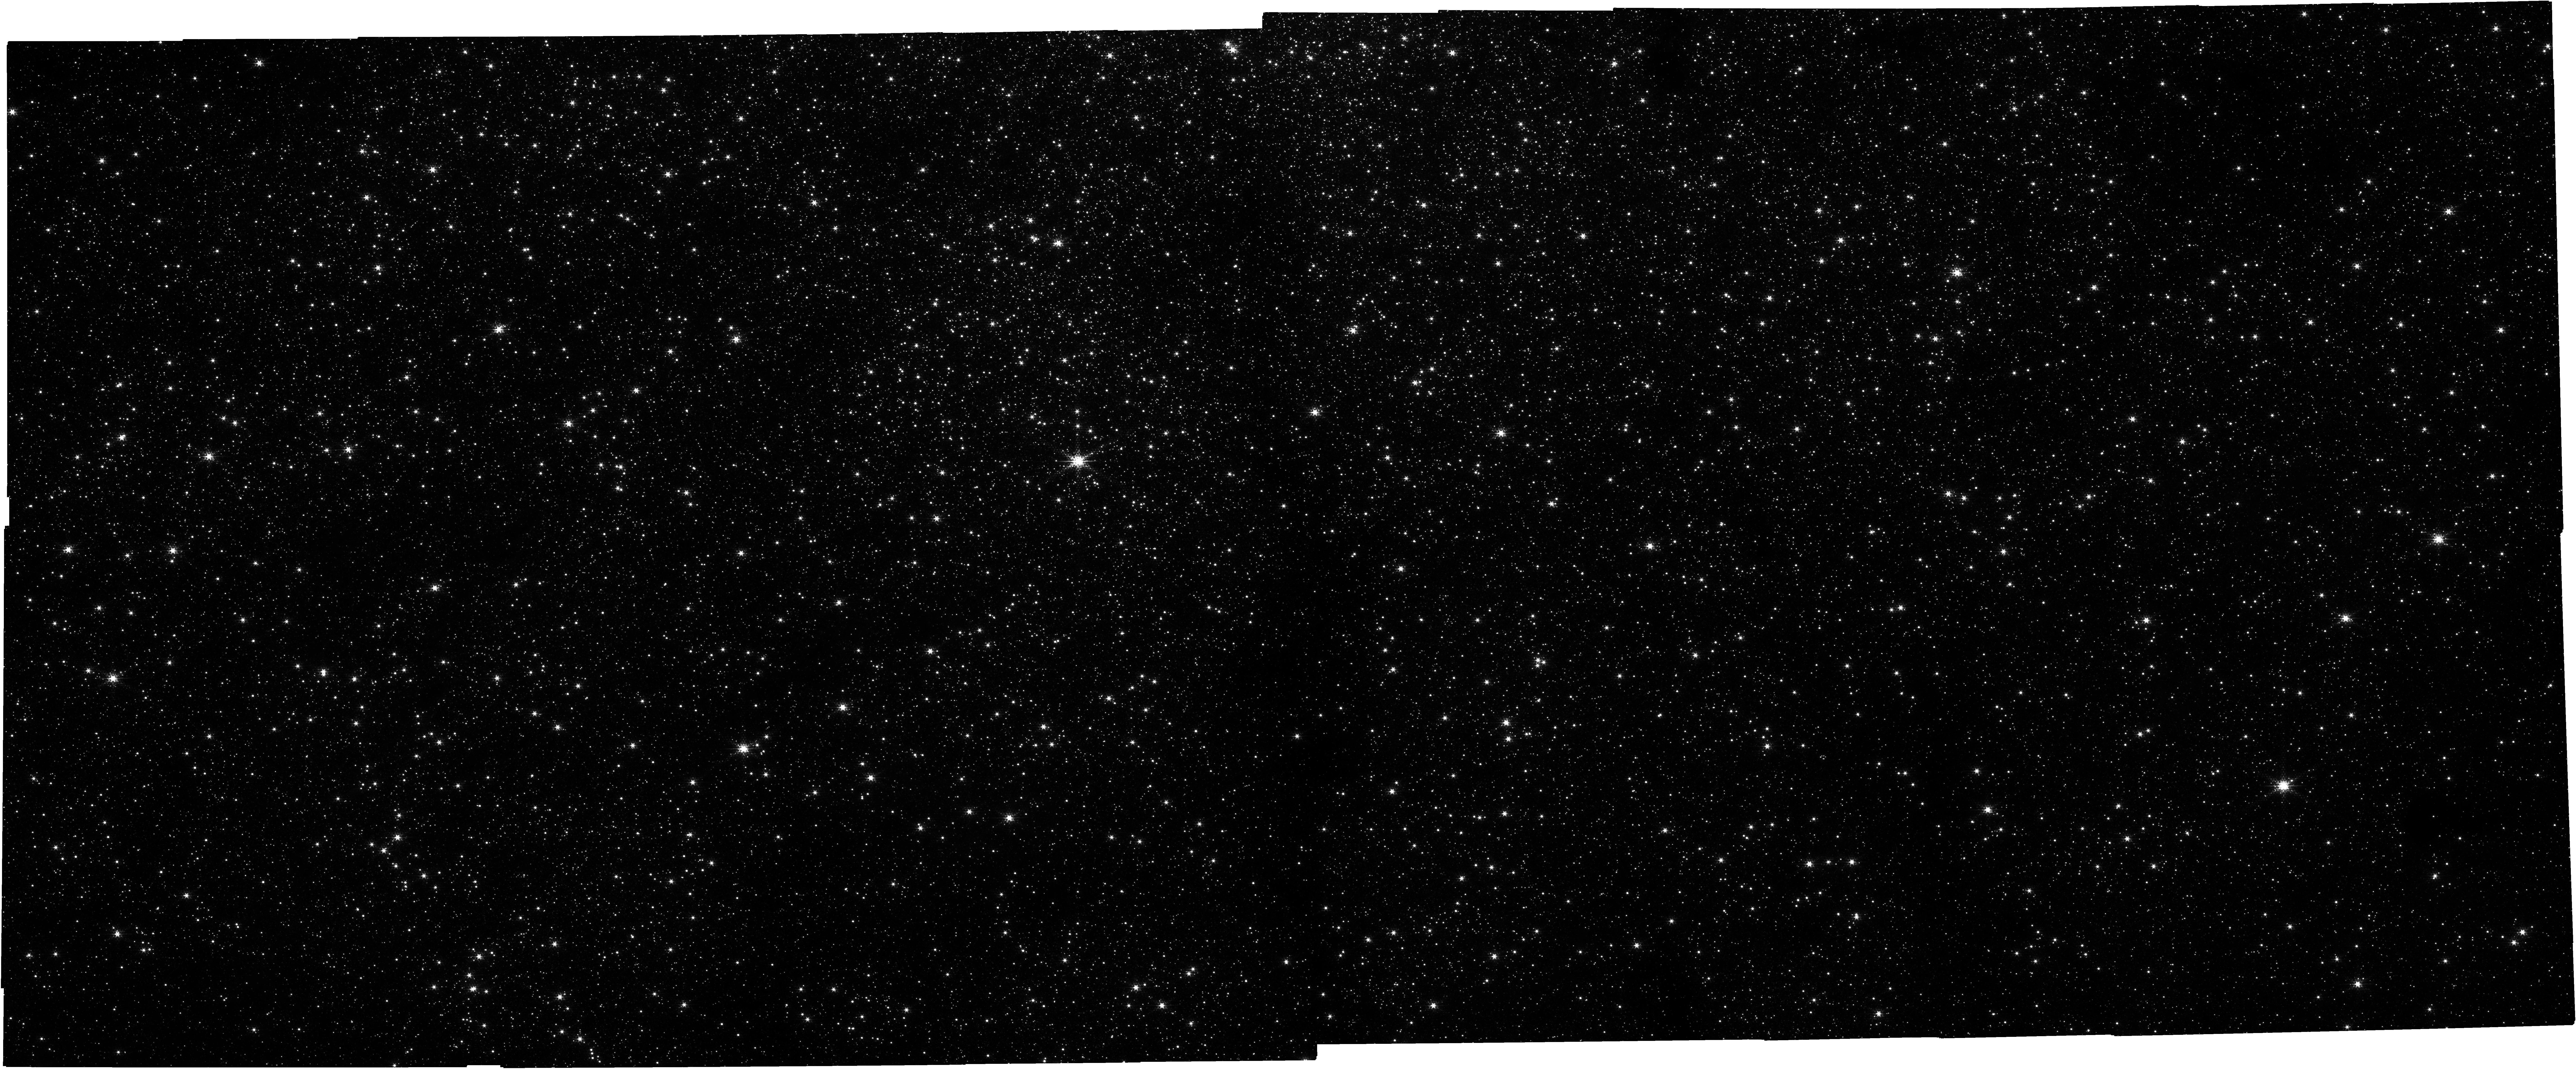
Target: NSC_CENTRAL
Instrument: NIRCAM
Filter: F212N
Exposure: 43 min
Observation ID: jw05368-o001_t001_nircam_clear-f212n

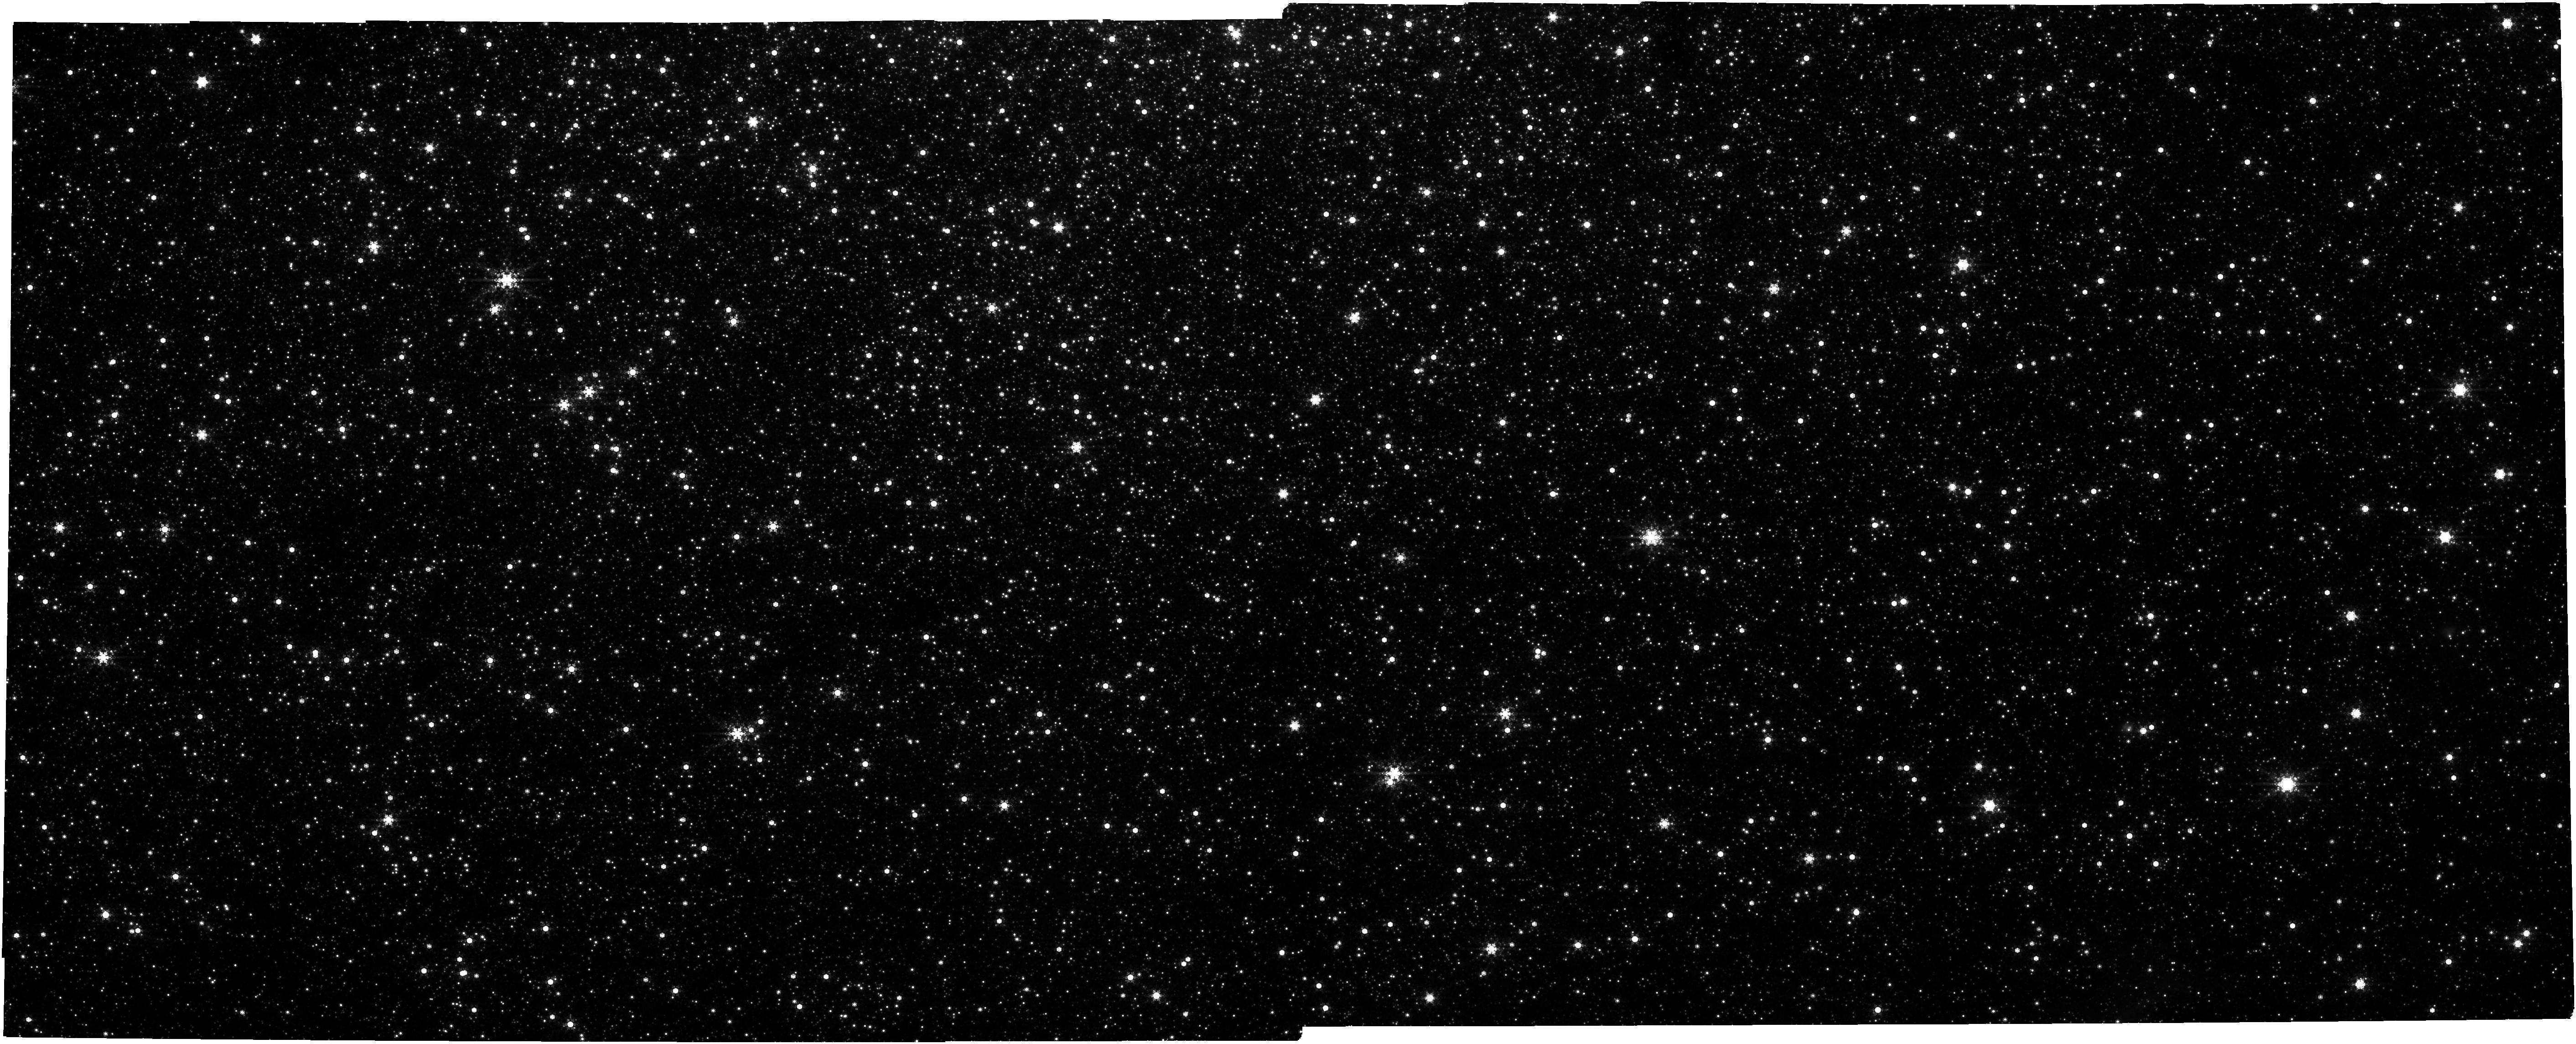
Target: NSC_CENTRAL
Instrument: NIRCAM
Filter: F480M
Exposure: 43 min
Observation ID: jw05368-o001_t001_nircam_clear-f480m

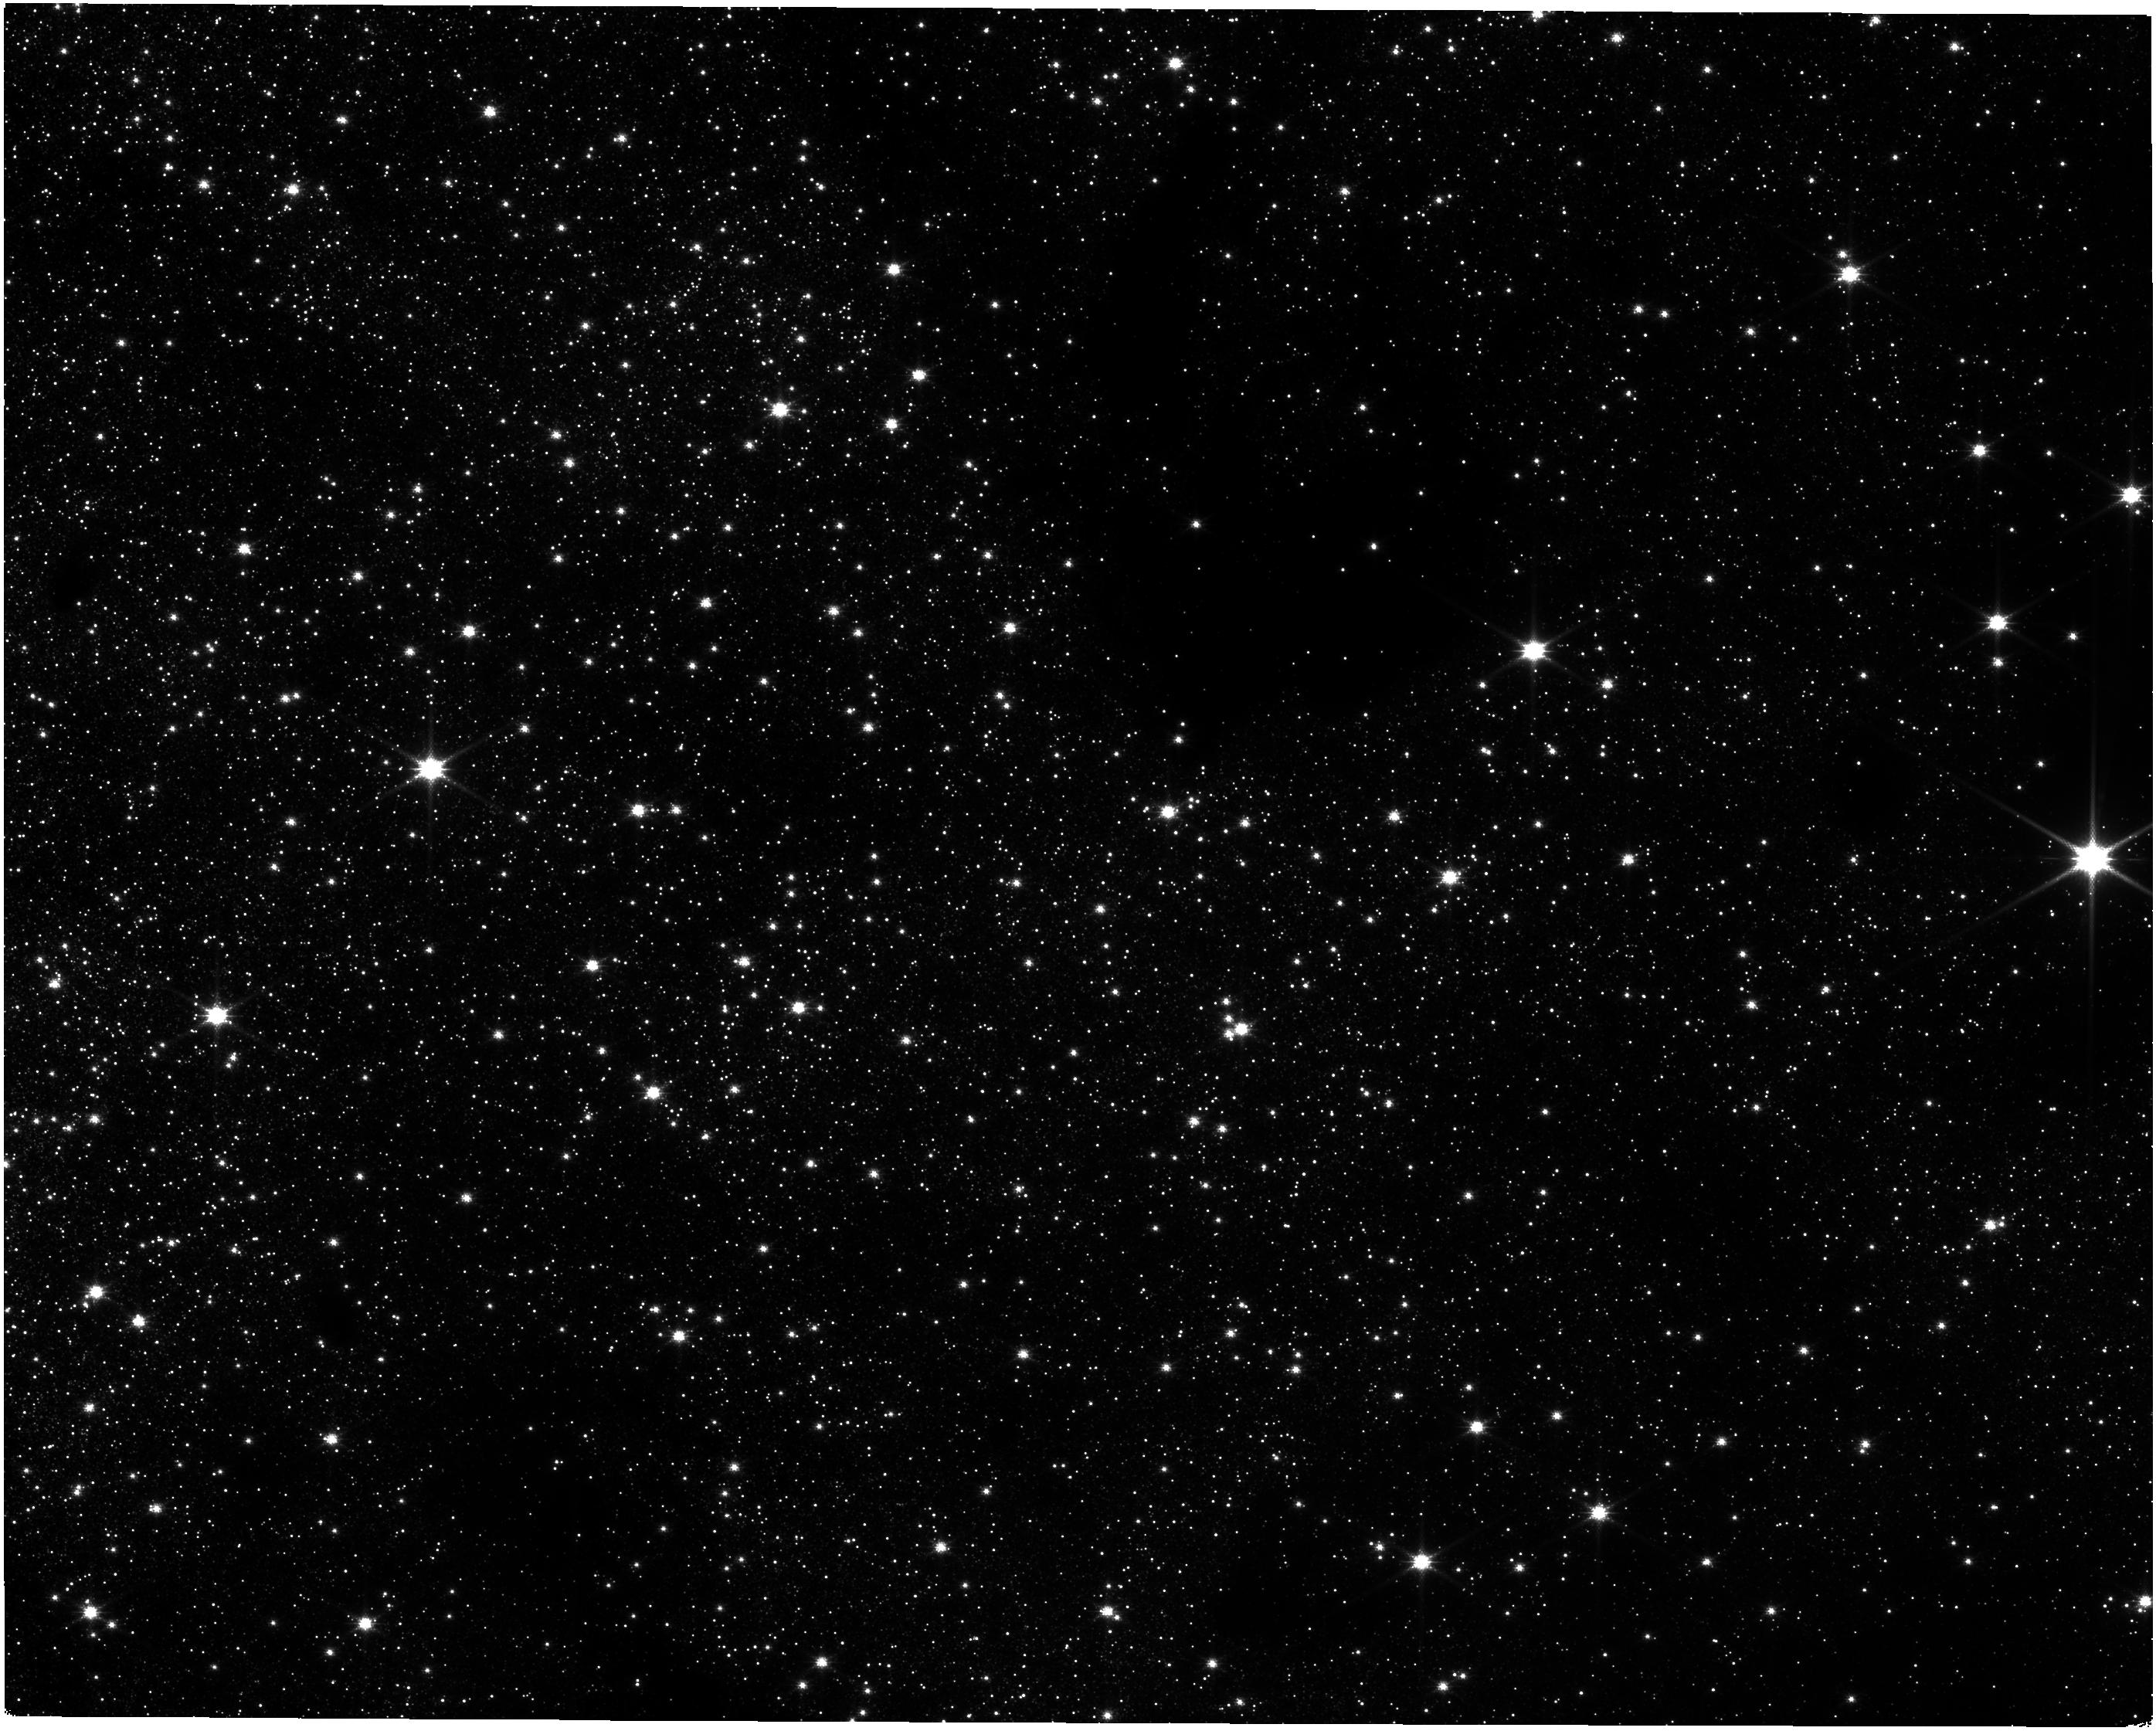
Target: NSC_CENTRAL
Instrument: NIRISS
Filter: CLEAR+F140M
Exposure: 43 min
Observation ID: jw05368-o001_t001_niriss_clear-f140m

A comprehensive proper motion survey of the Milky Way Nuclear Star Cluster to reveal its formation and evolution (PI: Do, Tuan)

We propose a new survey to measure the physical properties and kinematic structures of the Milky Way Nuclear Star Cluster (MW NSC) to constrain its formation and evolution. This survey will measure proper motions for over 300,000 stars and resulting the most comprehensive study of the MW NSC so far. We propose to map the kinematics of the MW NSC out beyond its half-light radius (> 5pc) with NIRCam with full azimuthal coverage. The survey has the following scientific objectives: (1) Accurately measure essential physical properties such as mass and shape of the MW NSC. (2) Characterize the rotation of the MW NSC and search for kinematic substructures to test theories for its formation. (3) Investigate the interplay between the supermassive black hole, the NSC, and the larger-scale nuclear stellar disk. These measurements are necessary to constrain formation theories of how NSCs form in this extreme environment and provide us the context for comparing our Galactic nucleus with other galaxies.